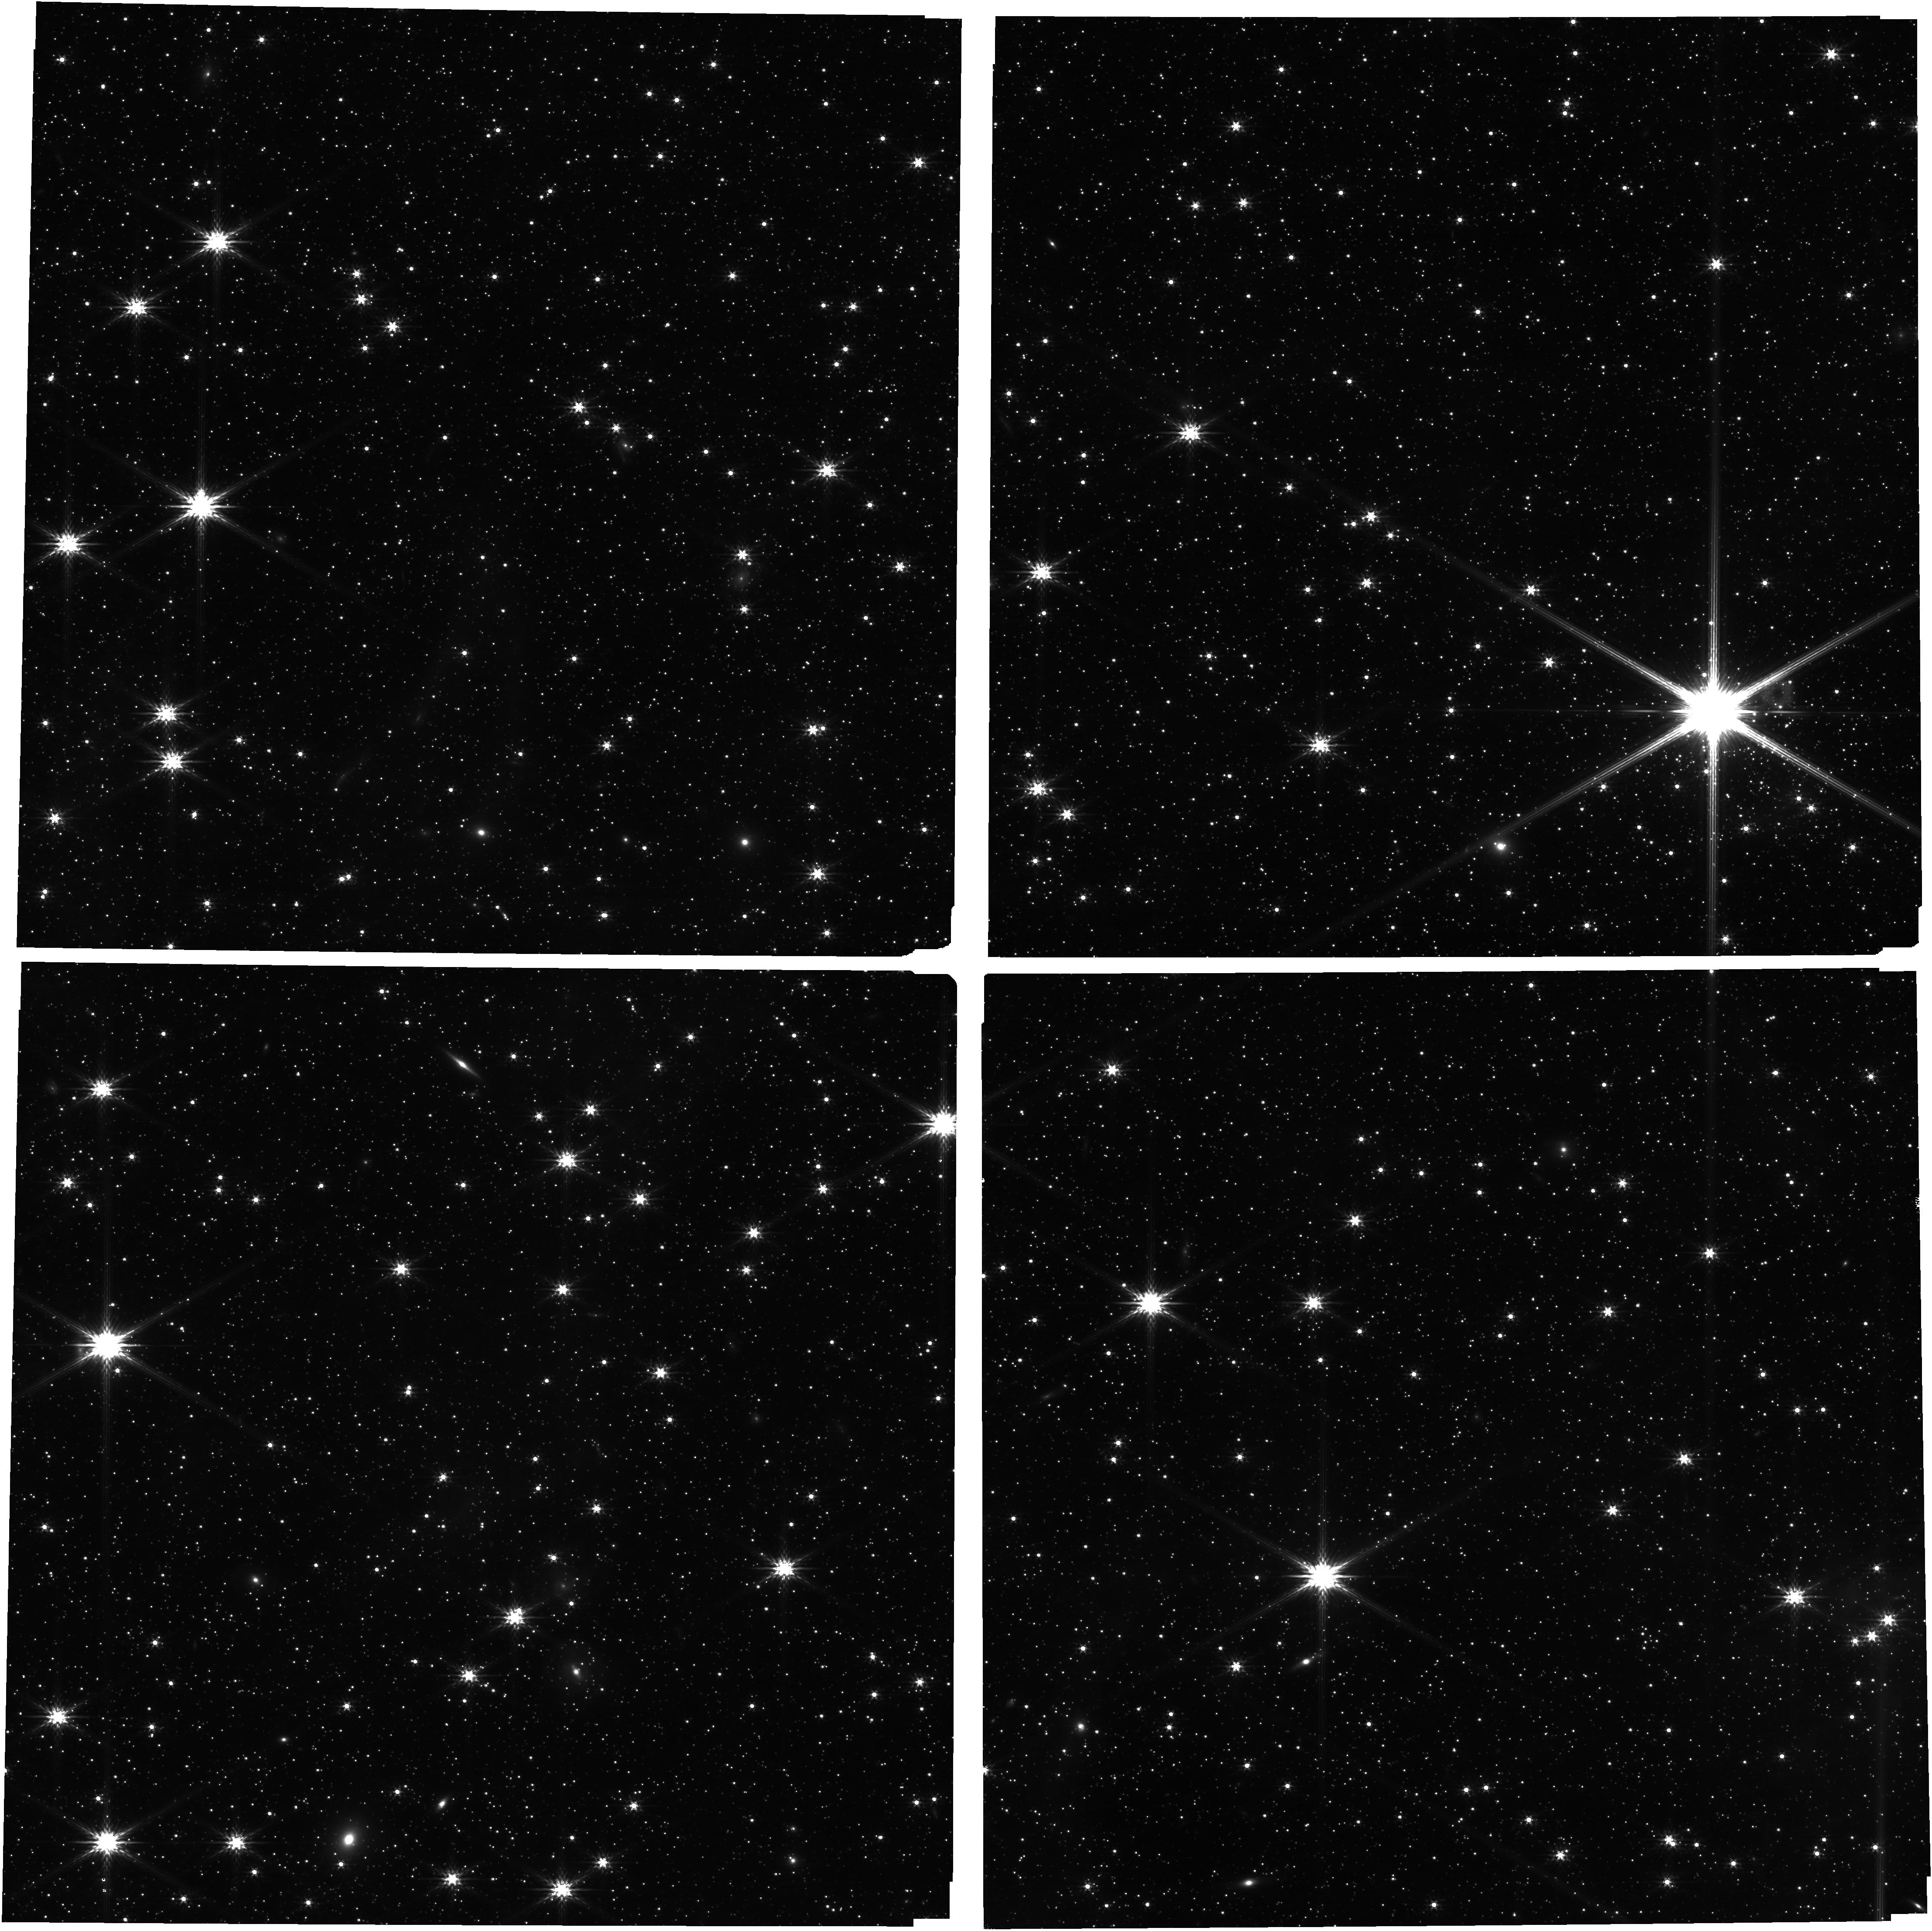
Target: SN-1987A. Instrument: NIRCAM. Filter: F200W. Exposure: 14 min. Observation ID: jw01232-o001_t001_nircam_clear-f200w

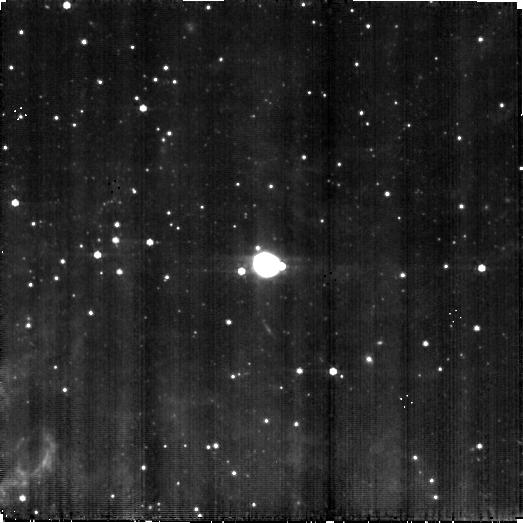
Target: SN-1987A. Instrument: MIRI. Filter: F560W. Exposure: 18 min. Observation ID: jw01232-o001_t001_miri_f560w-brightsky

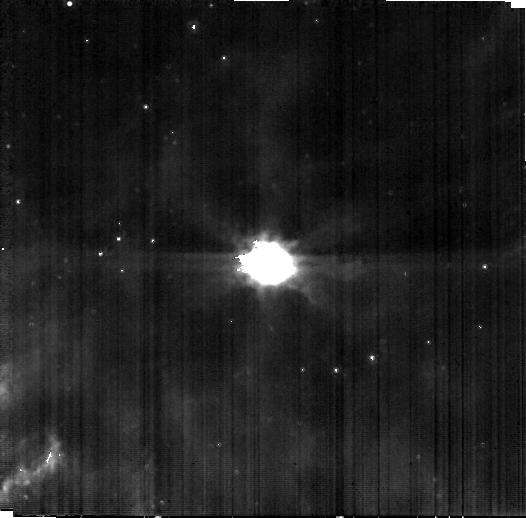
Target: SN-1987A. Instrument: MIRI. Filter: F1000W. Exposure: 16 min. Observation ID: jw01232-o001_t001_miri_f1000w-brightsky

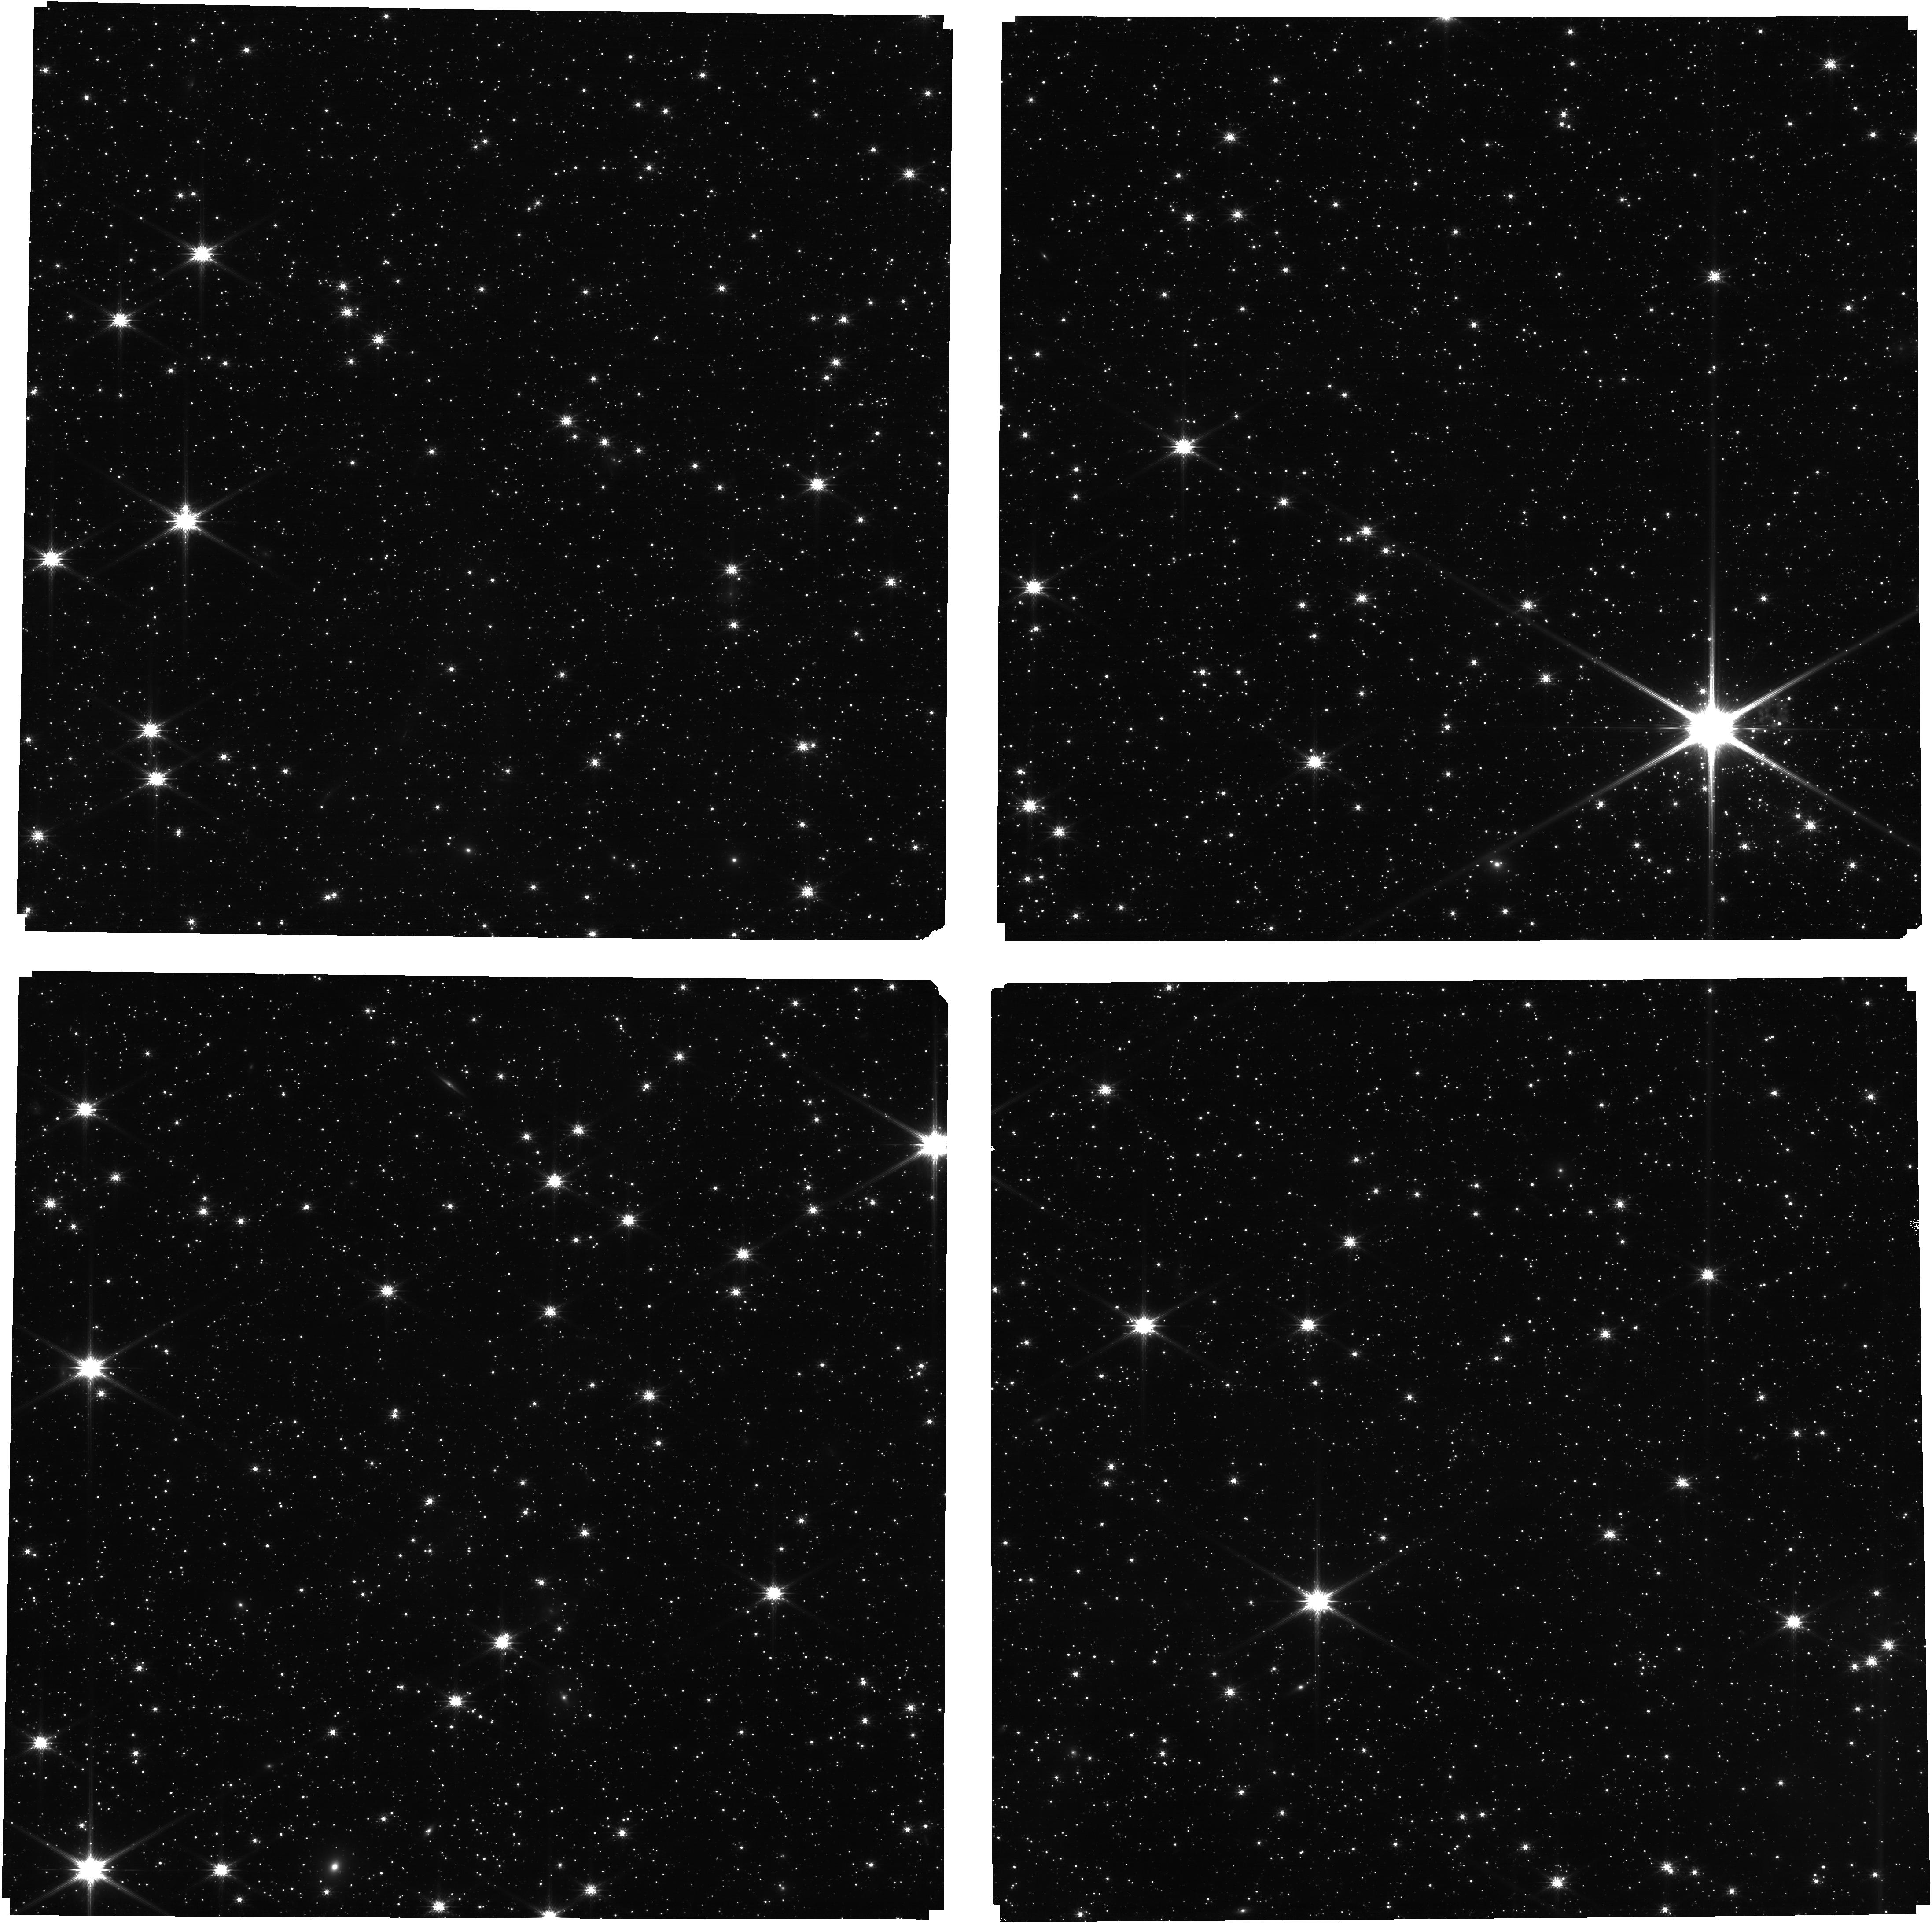
Target: SN-1987A. Instrument: NIRCAM. Filter: F115W. Exposure: 14 min. Observation ID: jw01232-o001_t001_nircam_clear-f115w

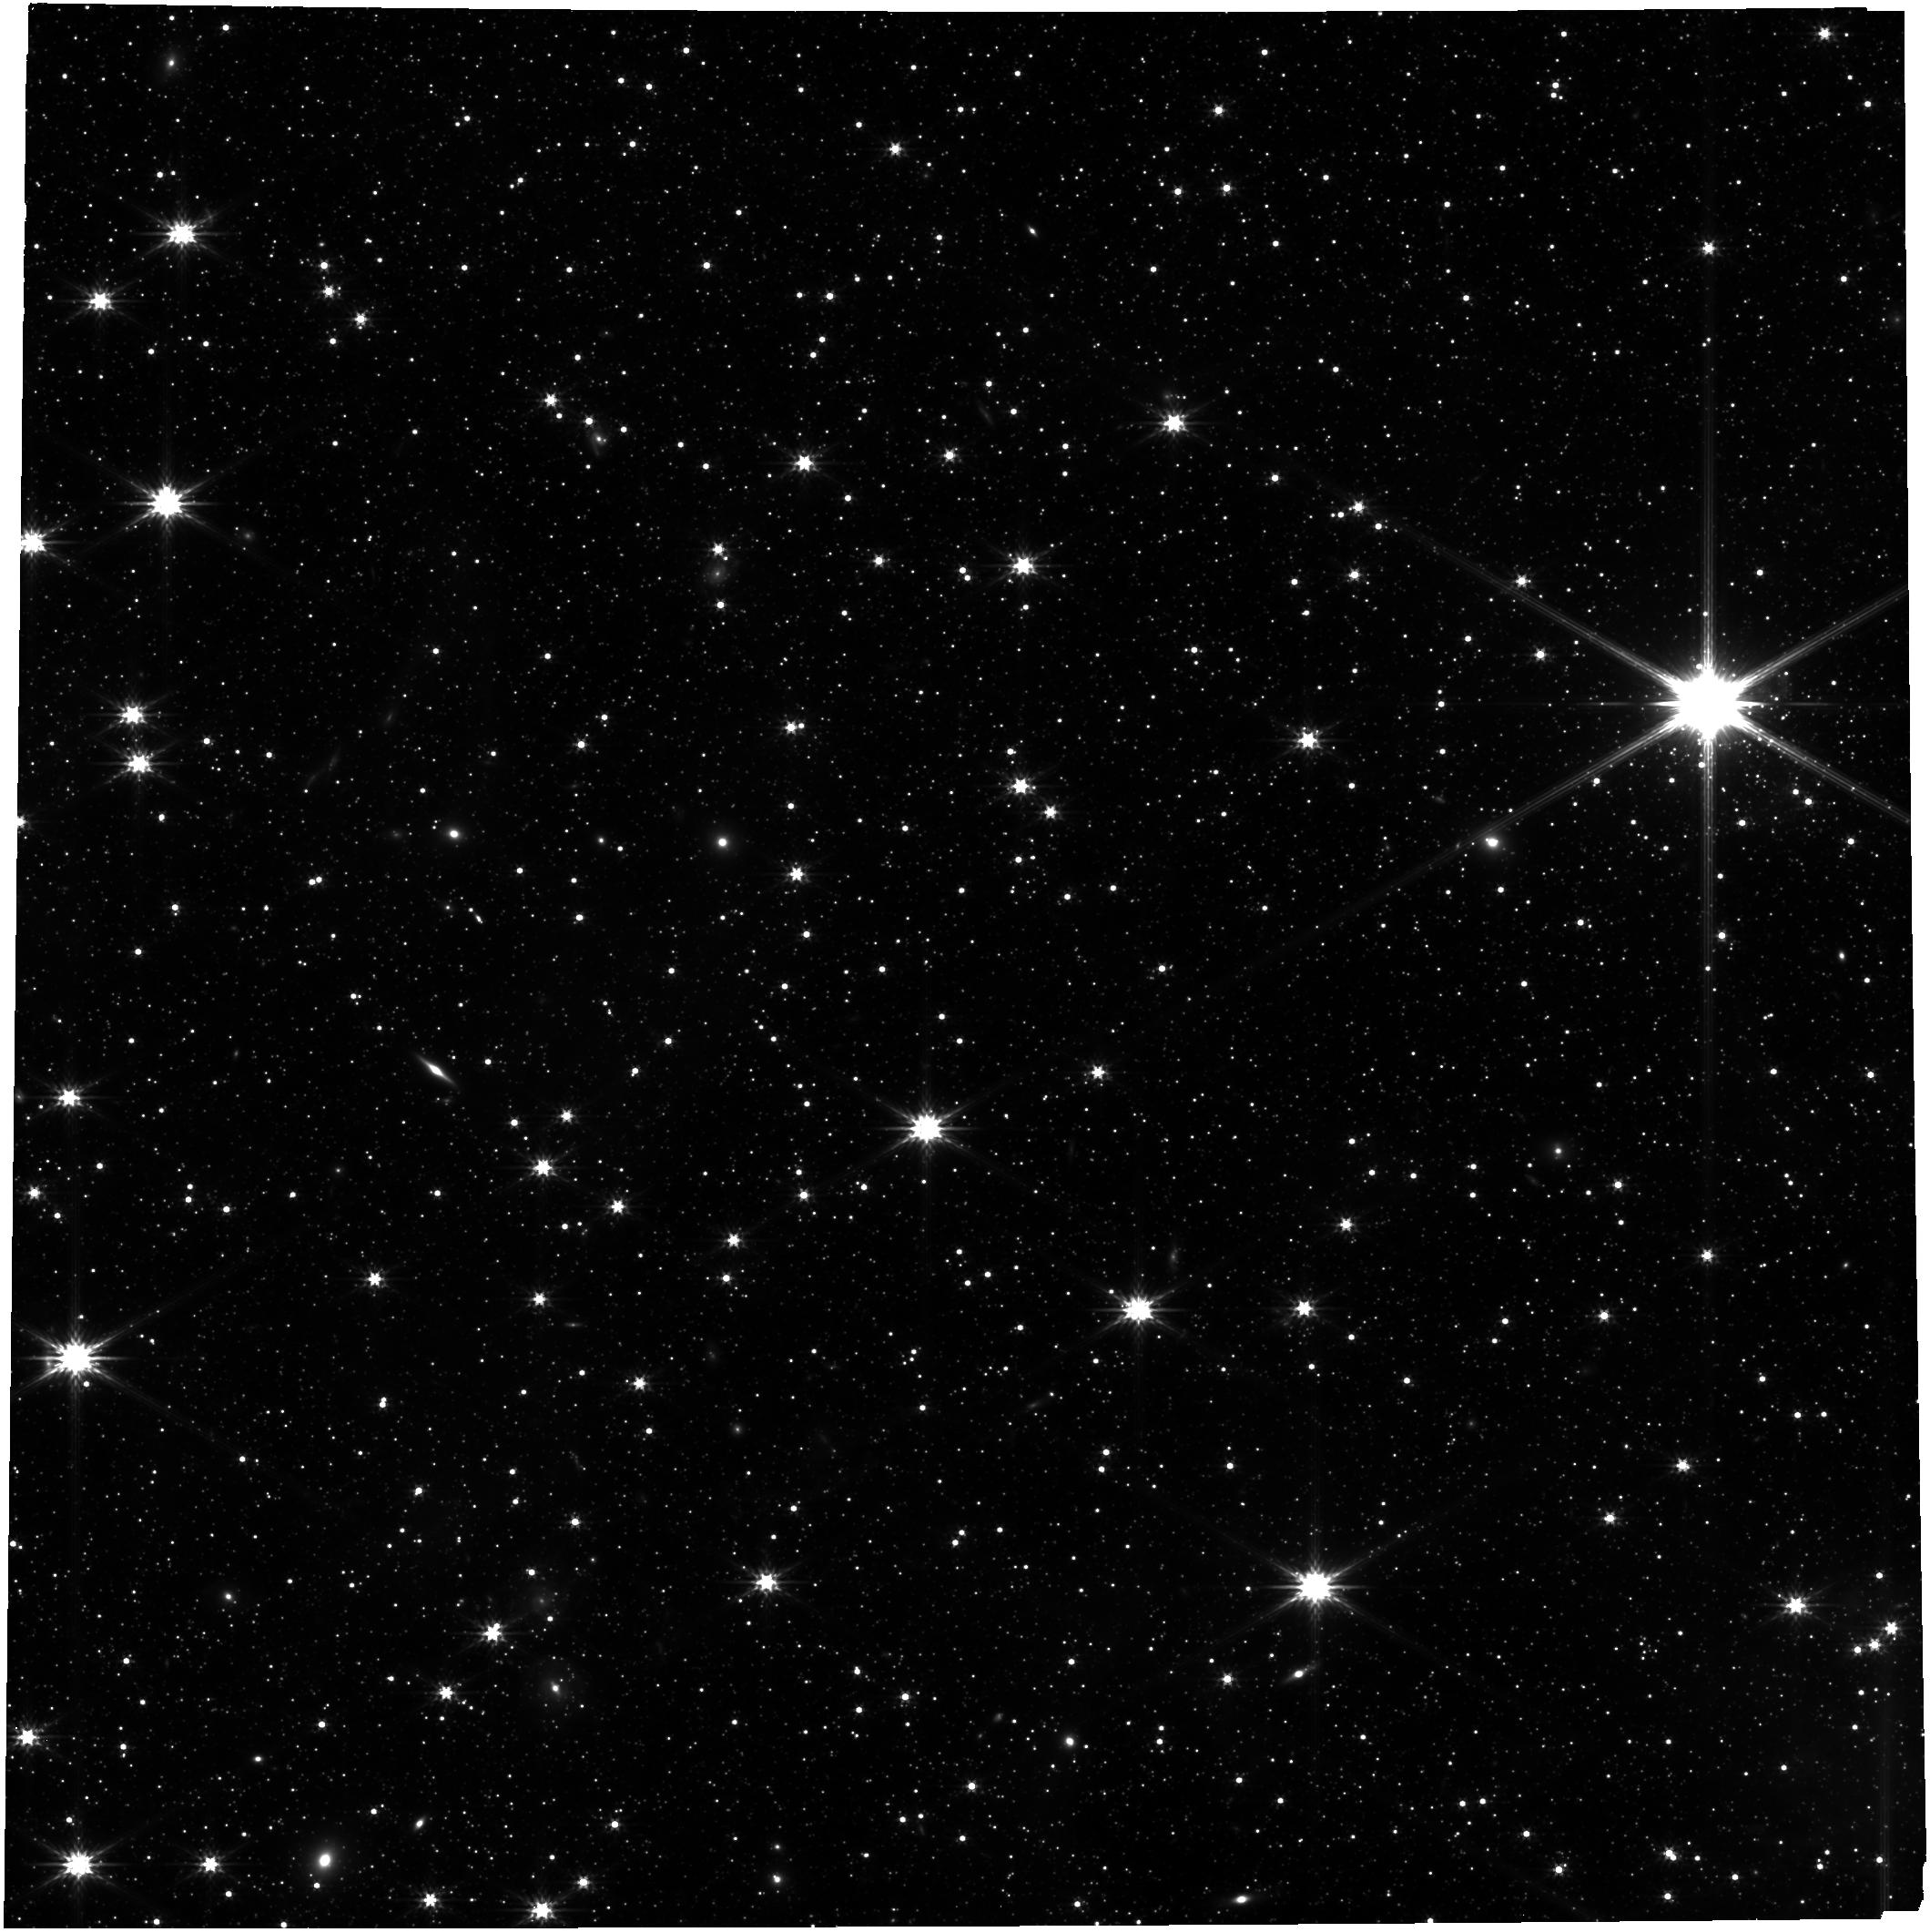
Target: SN-1987A. Instrument: NIRCAM. Filter: F277W. Exposure: 14 min. Observation ID: jw01232-o001_t001_nircam_clear-f277w

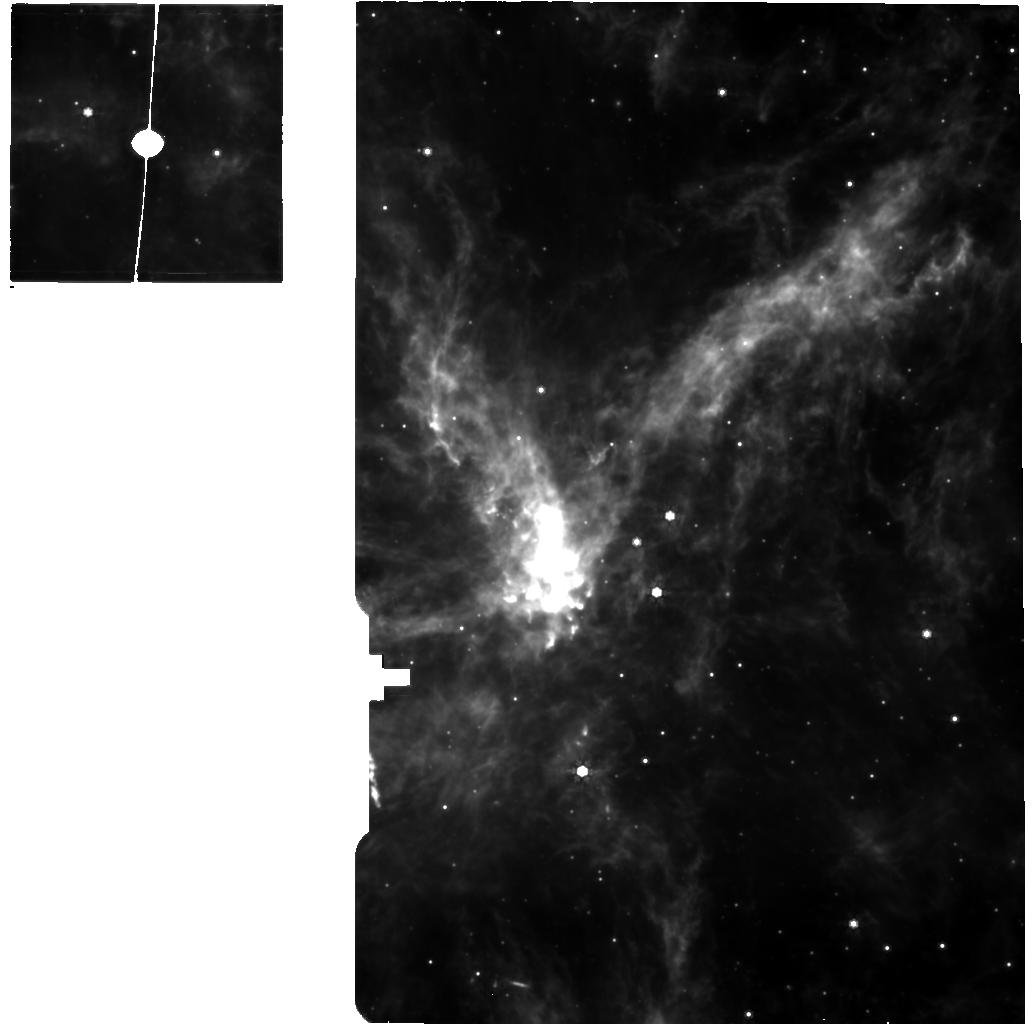
Target: SN-1987A. Instrument: MIRI. Filter: F770W. Exposure: 53 min. Observation ID: jw01232-o002_t001_miri_f770w

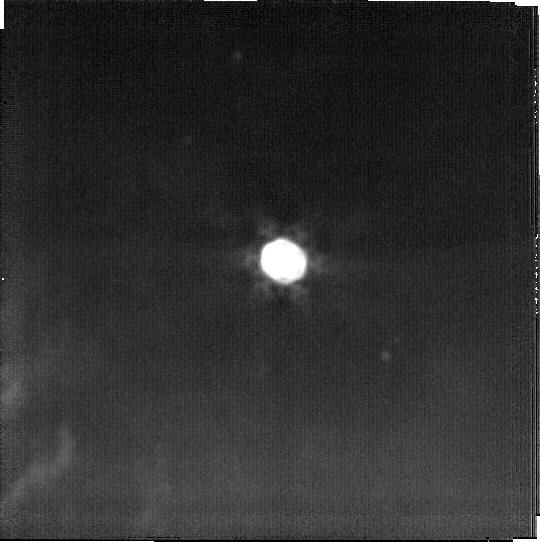
Target: SN-1987A. Instrument: MIRI. Filter: F2550W. Exposure: 18 min. Observation ID: jw01232-o001_t001_miri_f2550w-brightsky

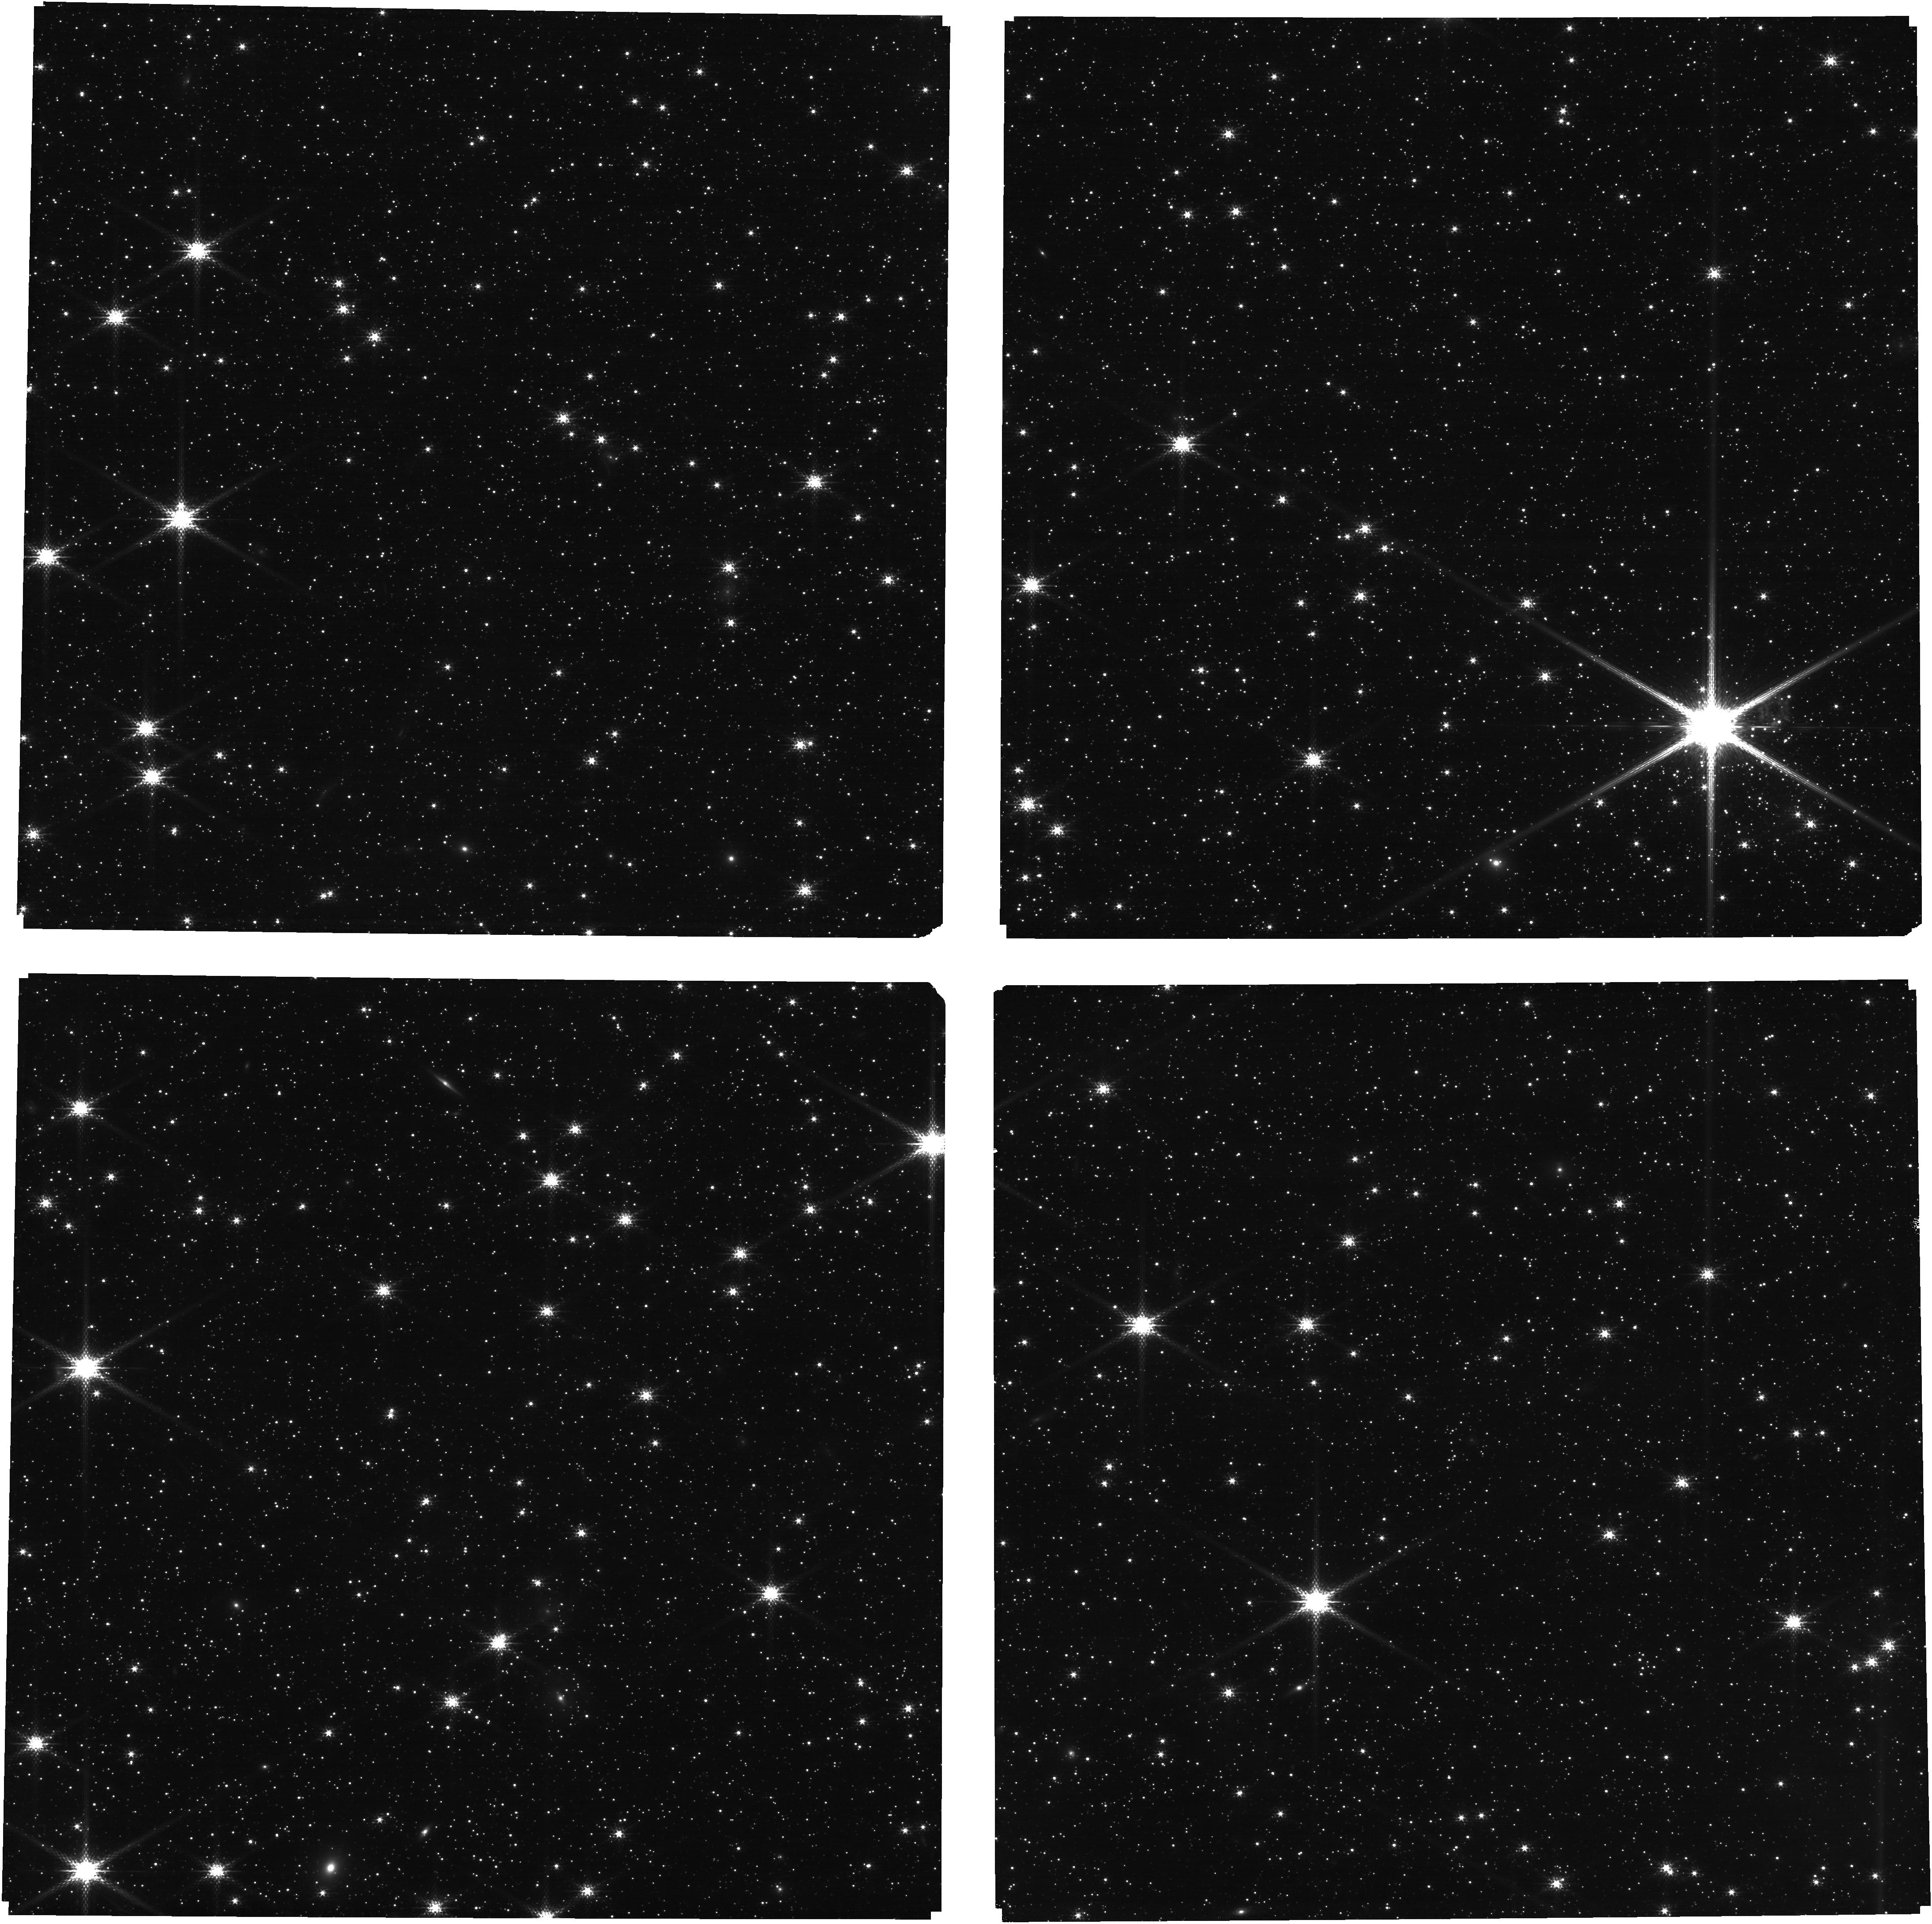
Target: SN-1987A. Instrument: NIRCAM. Filter: F140M. Exposure: 14 min. Observation ID: jw01232-o001_t001_nircam_clear-f140m

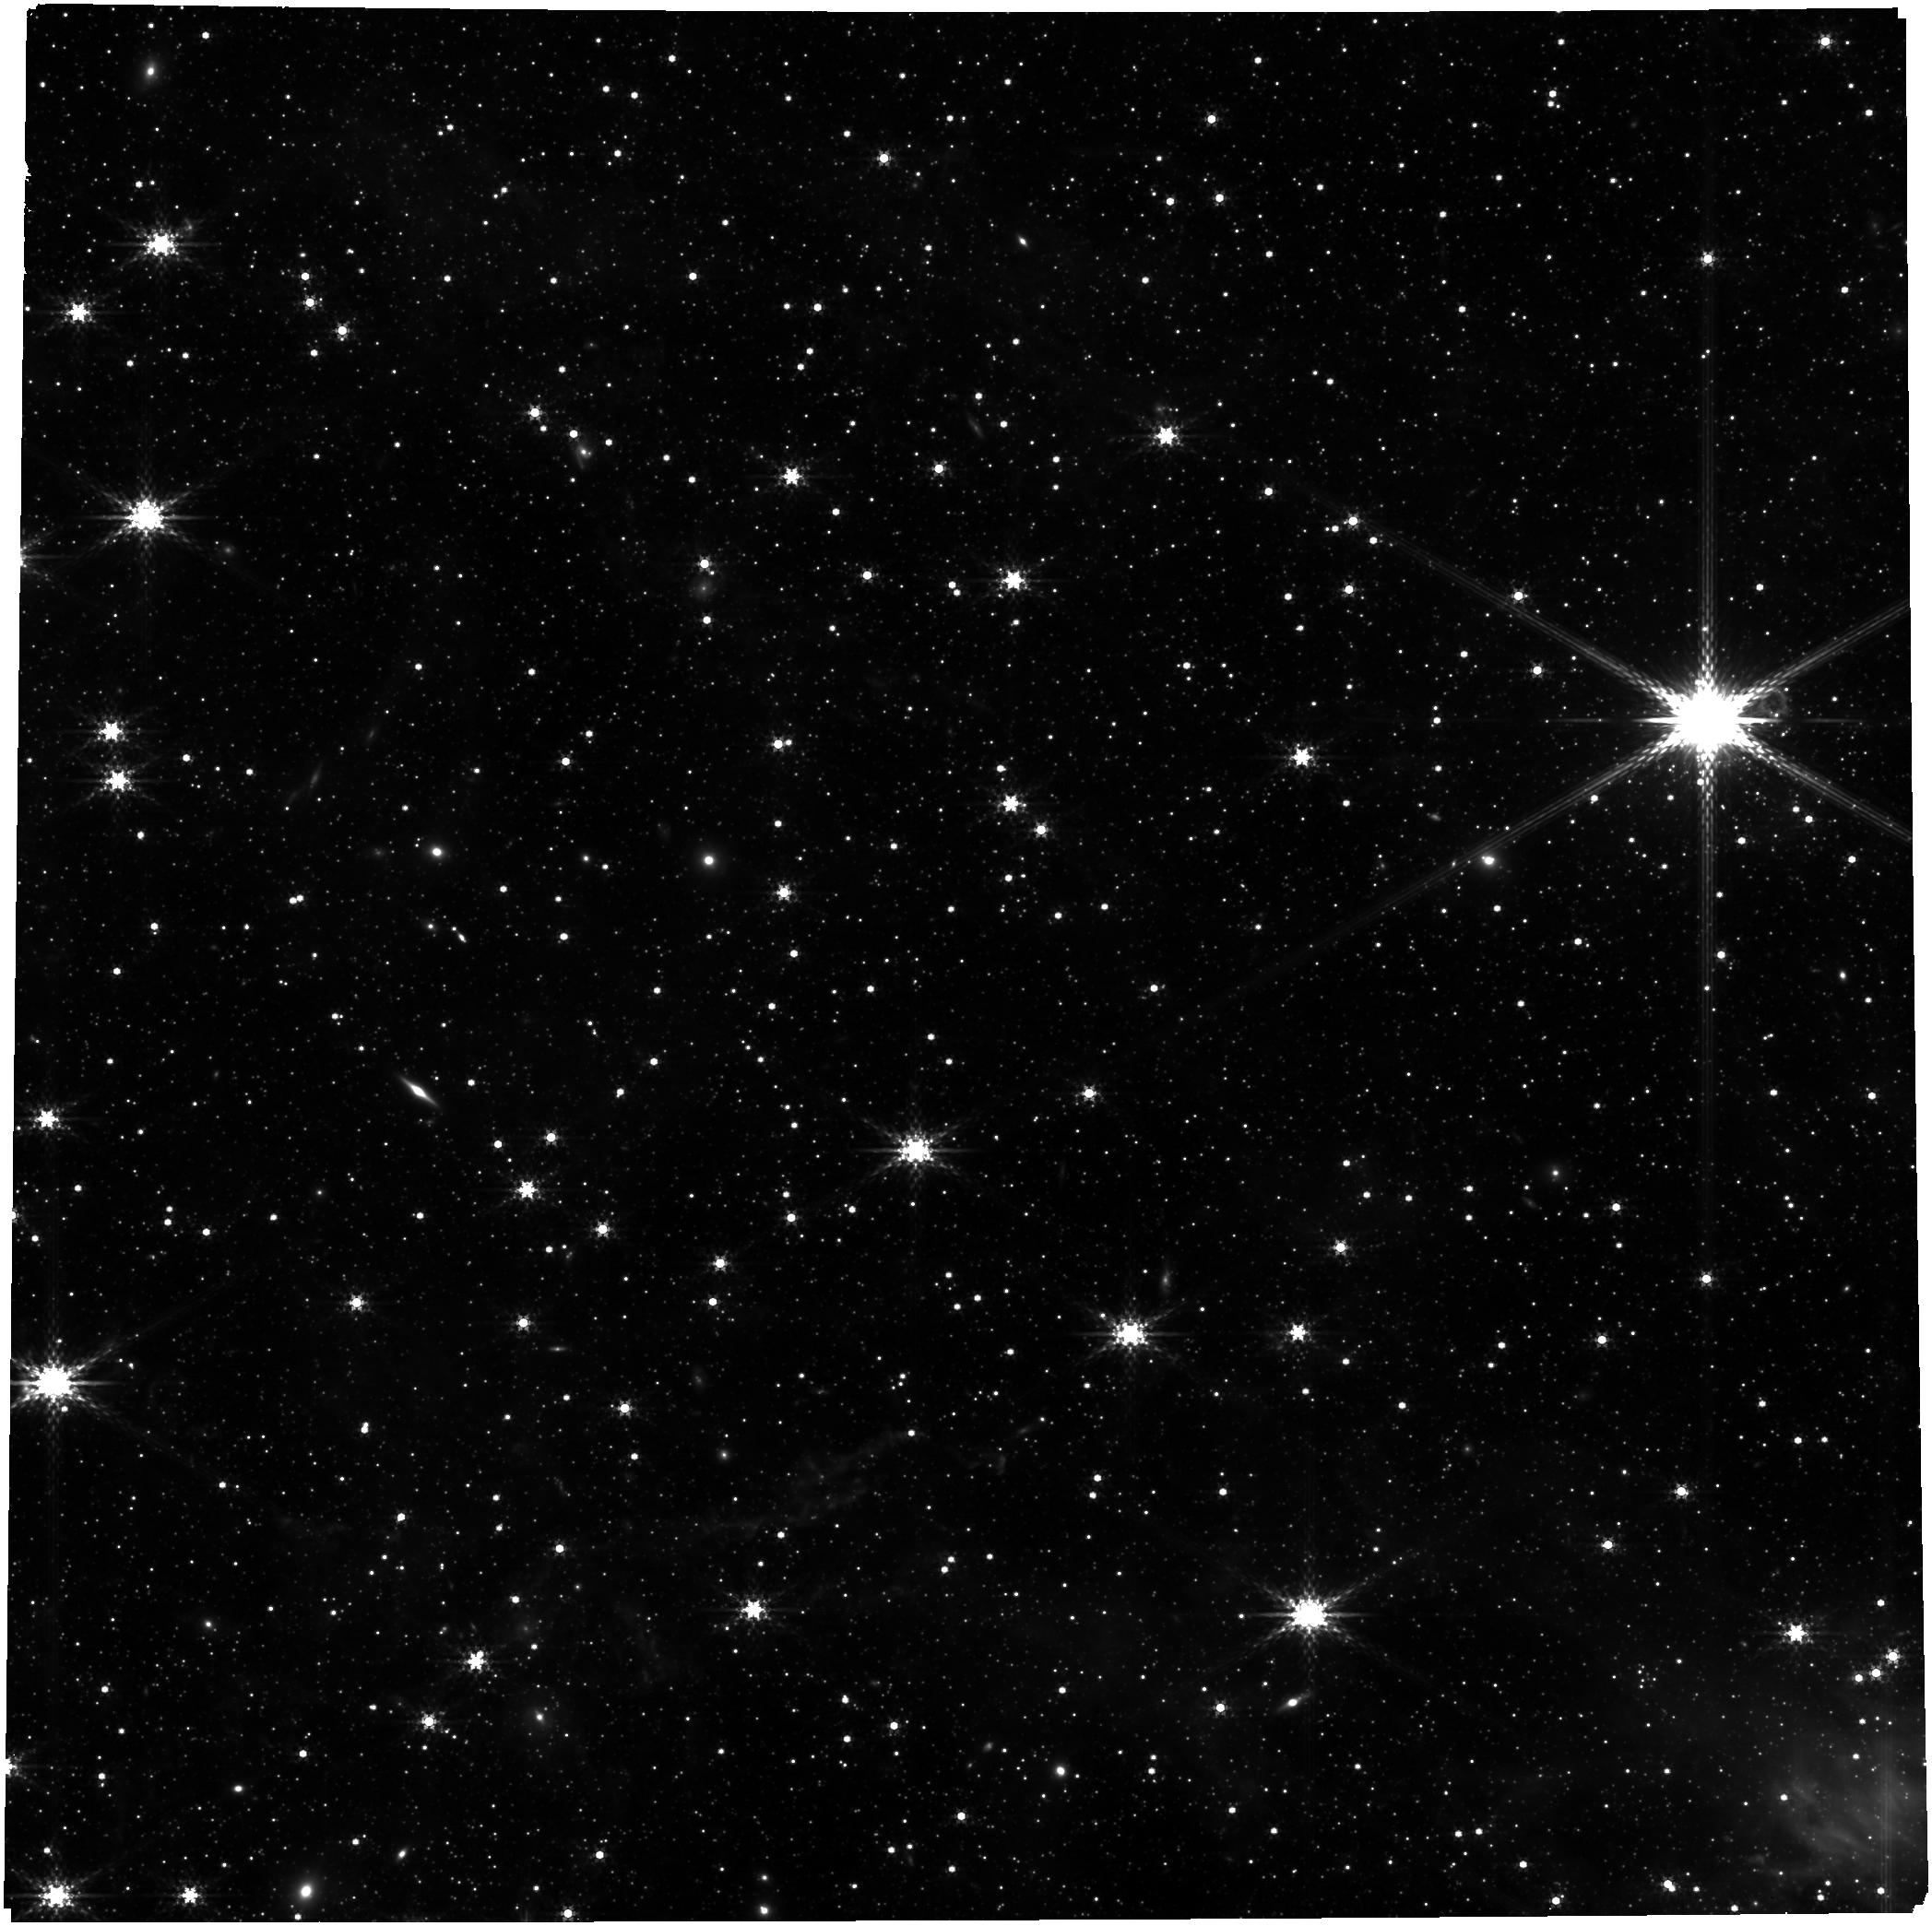
Target: SN-1987A. Instrument: NIRCAM. Filter: F335M. Exposure: 14 min. Observation ID: jw01232-o001_t001_nircam_clear-f335m

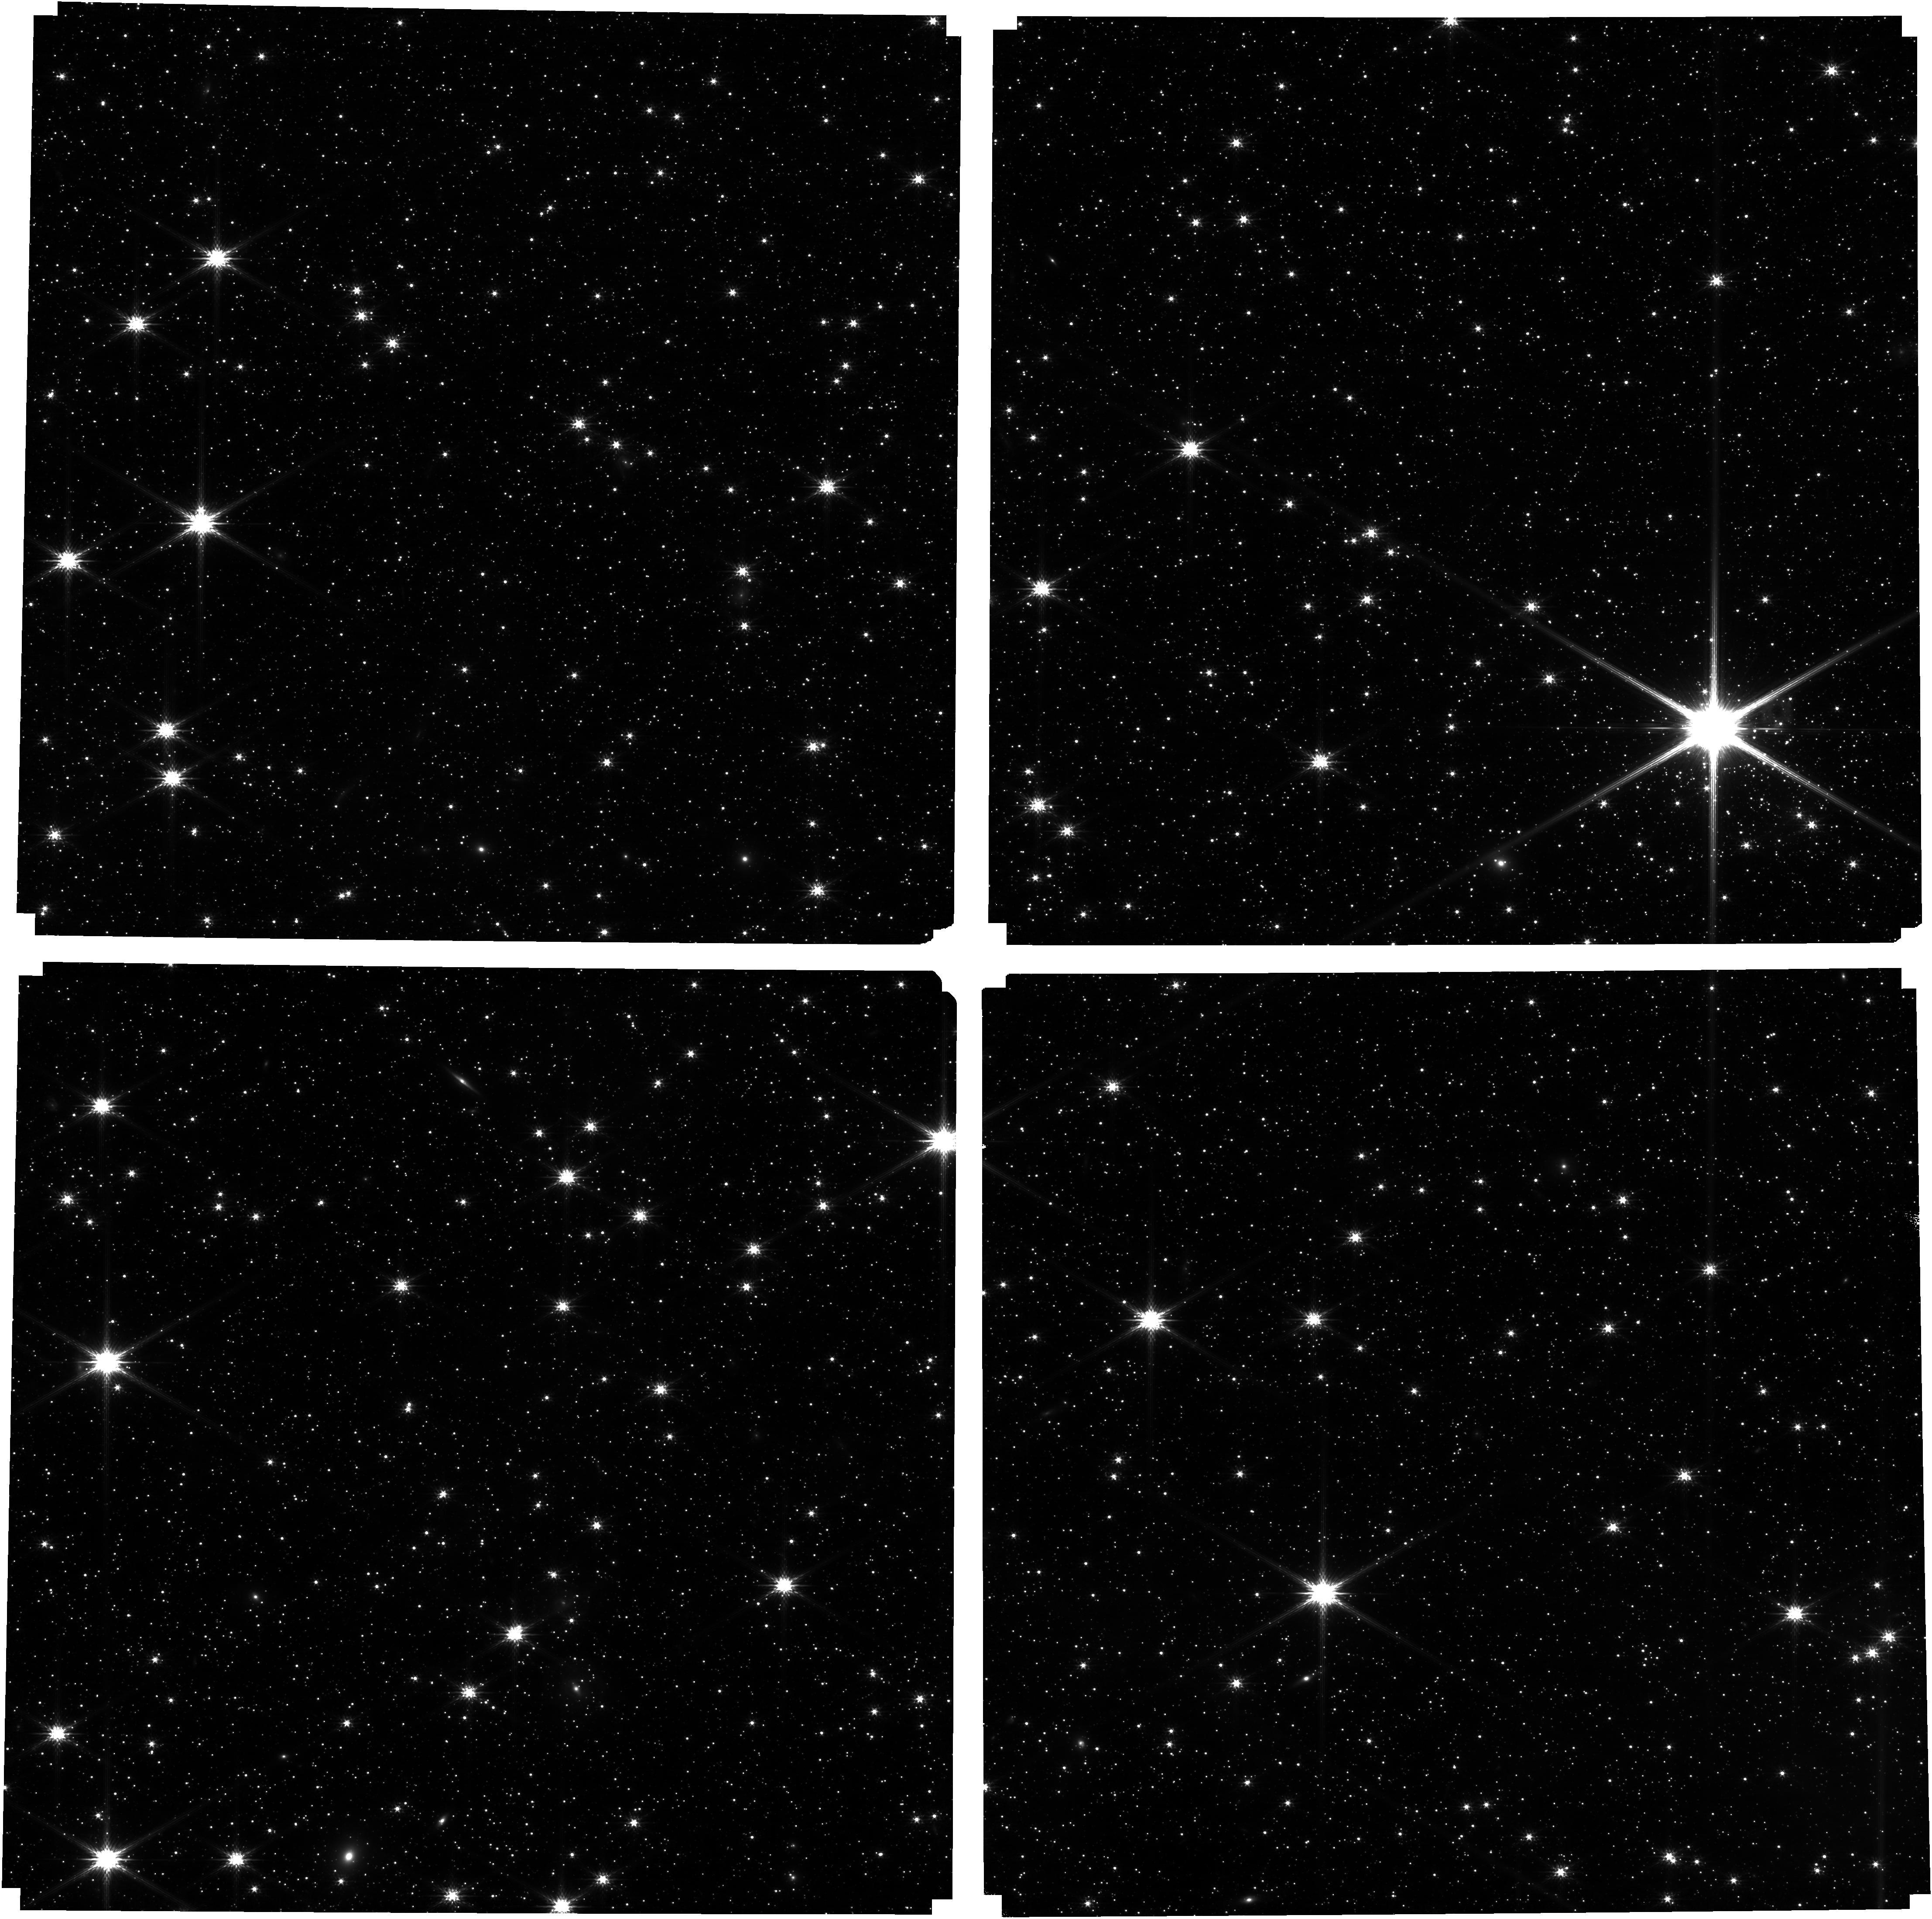
Target: SN-1987A. Instrument: NIRCAM. Filter: F150W. Exposure: 14 min. Observation ID: jw01232-o001_t001_nircam_clear-f150w

SN 1987A: The Formation and Evolution of Dust in a Supernova Explosion (PI: Wright, Gillian)

From Supernova to Supernova Remnant, SN 1987A has given us a unique opportunity to study the mechanics of a supernova explosion and now to witness the birth of a supernova remnant. We want to understand how massive stars age and explode, how their ejecta form dust and molecules and how the blast wave from their violent explosion affects their surroundings. The central stellar ejecta of SN 1987A is surrounded by a ring of progenitor gas and dust that has been shocked by the blast wave of the explosion, which is now leaving it and moving farther into the Interstellar Medium (ISM), which can thus be explored for the first time. SPITZER observations have shown that silicate dust emission from the equatorial ring accounts for most of the energy observed in the 5 – 12 μm region. However, extra emission in the short wavelength region of the spectrum (3 – 5μm) has also been observed, whose origin is still unclear: The excess may be due either to the presence of a secondary dust component (most probably of carbon type) or to free-free radiation. Our MIRI observations will help resolve this issue. ALMA has discovered a large quantity (0.4-0.7 M⊙) of cold dust (20 – 25K) in the ejecta. This came as a surprise for the dust discovered at day about 500 was much warmer and in a much lower quantity. Although MIRI will not be able to help in studying this very cold dust, our observations may provide clues on the fate of this warmest dust, and hence about its evolution with time, through imaging and MRS spectroscopy. Further, the ejecta is now hit by the reverse shock whose effects will be observed with IFU spectroscopy (MRS and NIRSpec). In addition, MRS spectroscopy will study the 30μm region where SOFIA has observed an excess emission at about day 10730 which is not understood. In summary, both the MRS and NIRSpec IFU spectroscopy will measure key shocked line diagnostics that will constrain the shock physics as well as the elemental abundances in both the ring and the stellar ejecta, while imaging and IFU spectroscopy in the mid-IR will provide key information about the morphology and the Spectral Energy Distribution of both components. The environment of SN1987A has significant star formation activity, which has been studied using HST imaging during parallel HST spectroscopic observations of SN 1987A. This star formation will be studied using parallel fields when SN 1987A is the prime target.